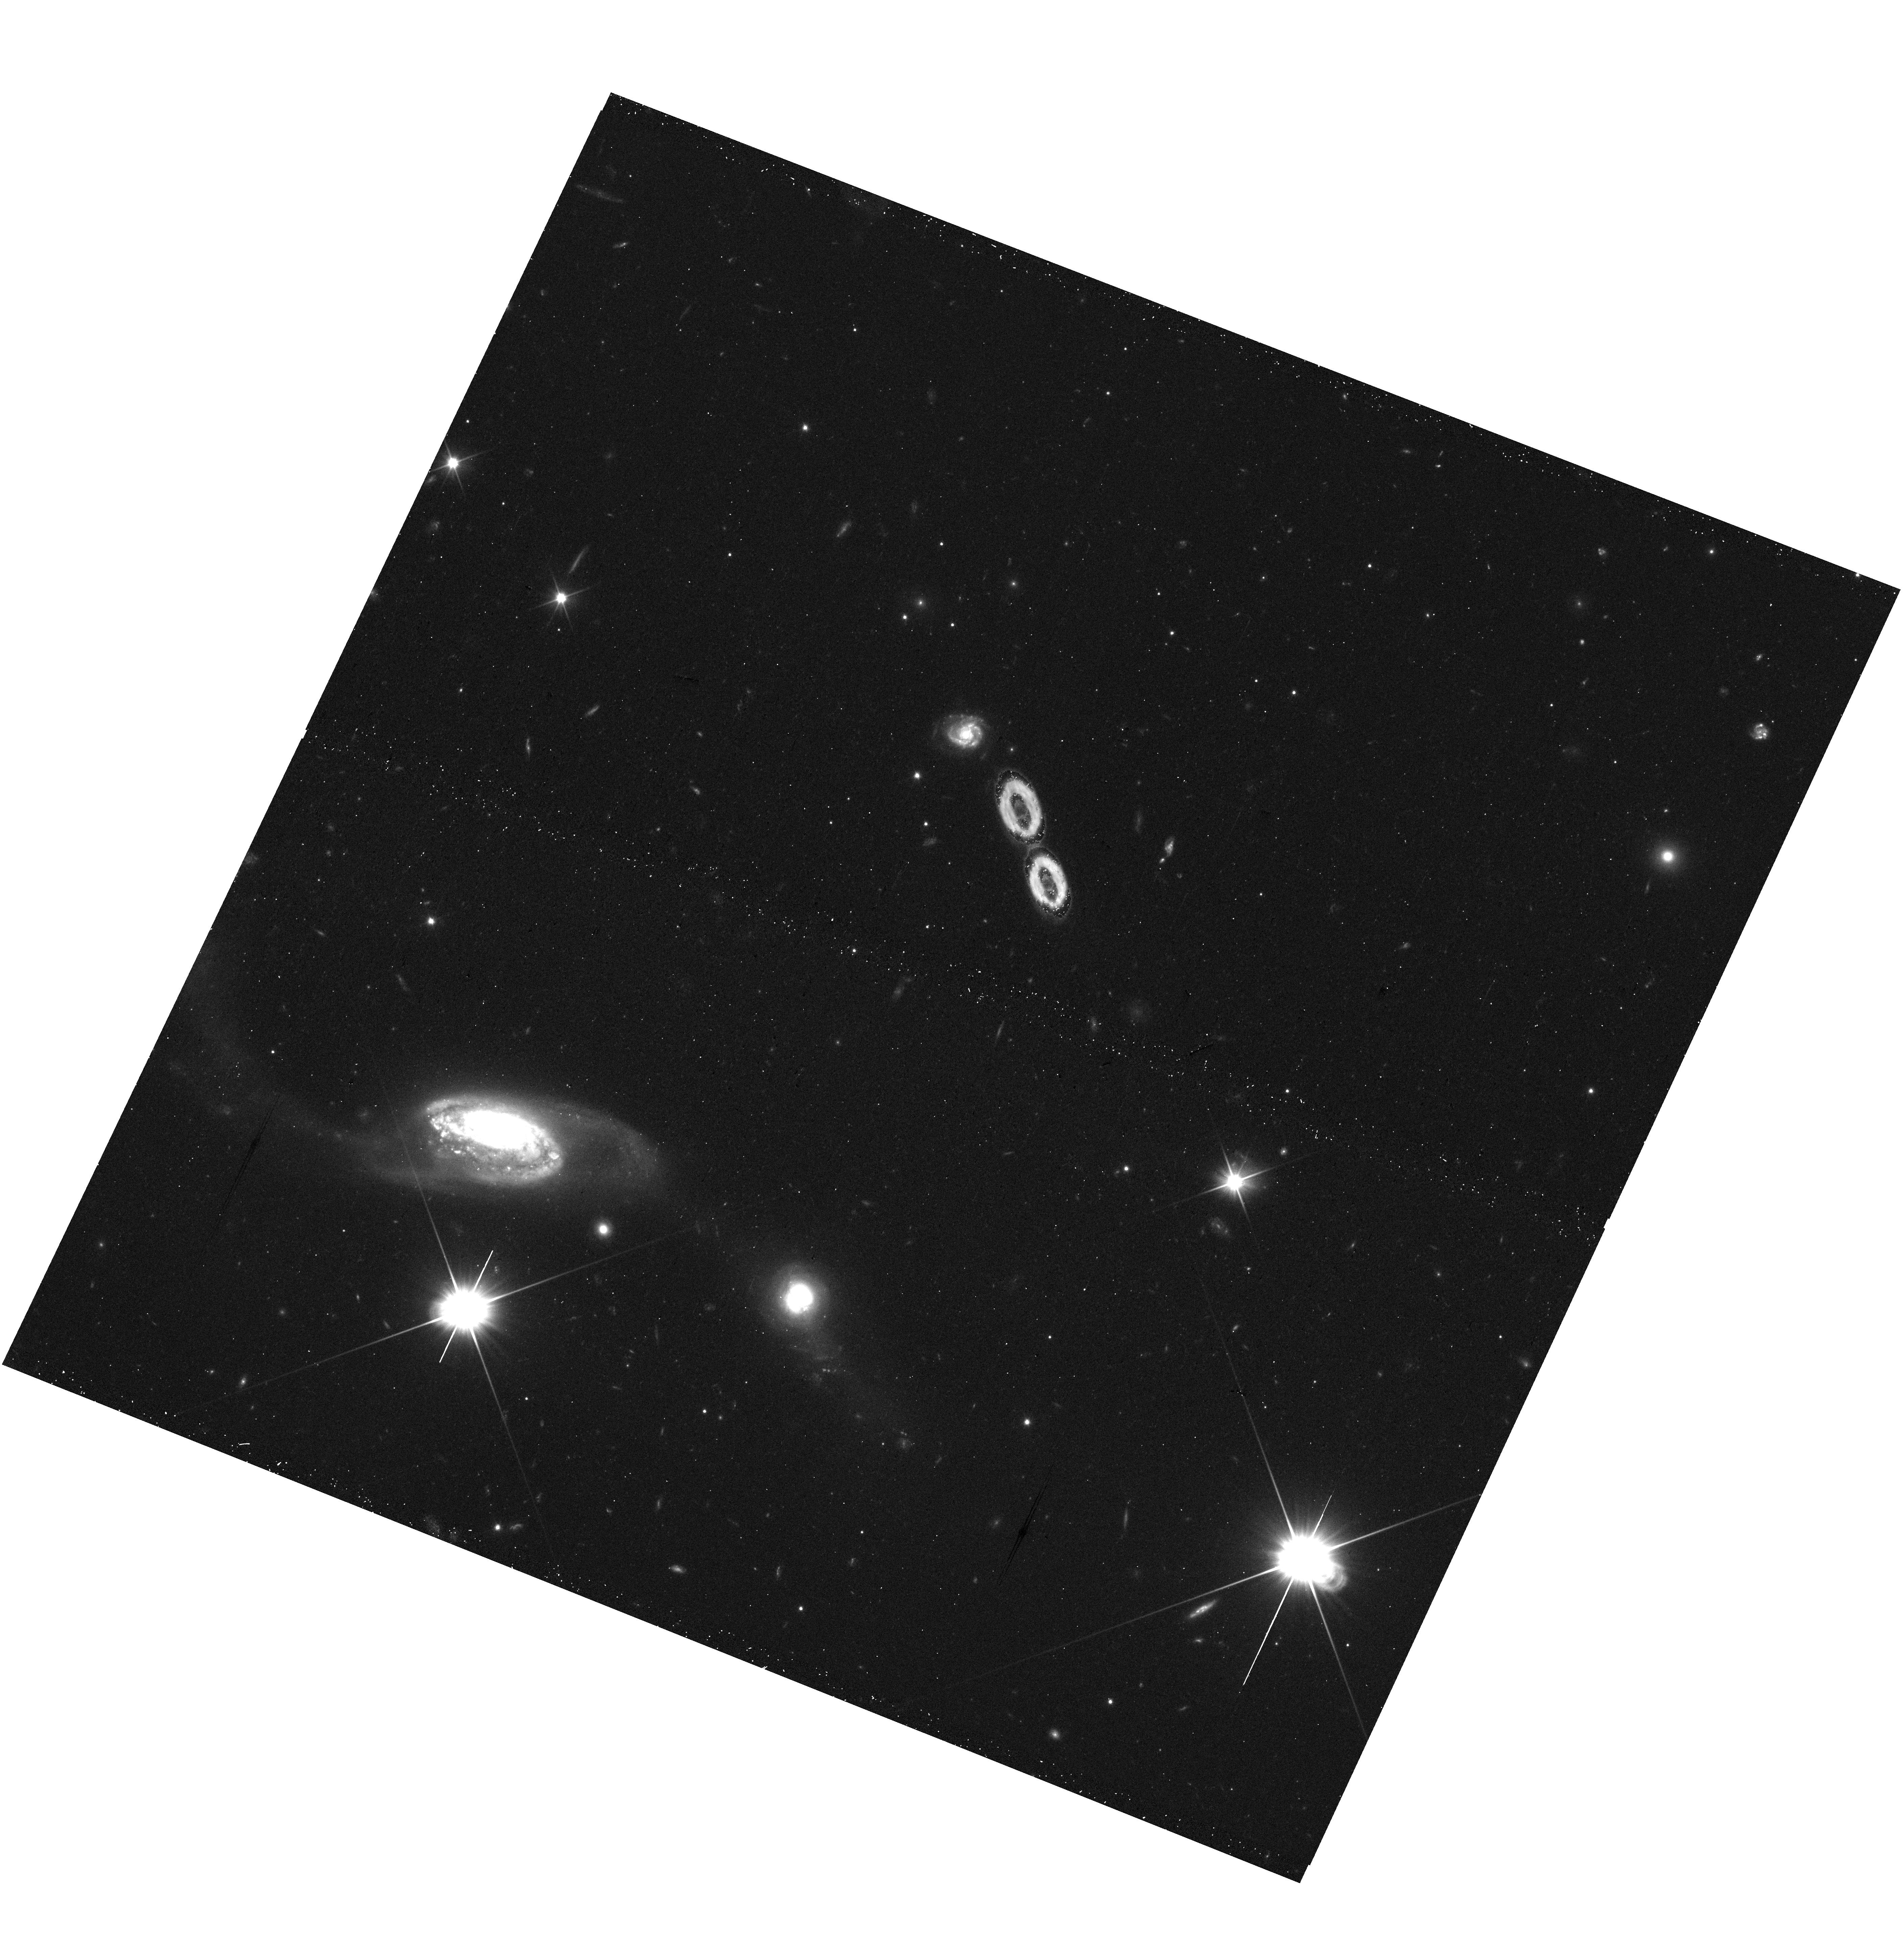
Target: J170158.60+241411.1
Instrument: WFC3/UVIS
Filter: F350LP
Exposure: 12 min
Observation ID: hst_17239_05_wfc3_uvis_f350lp_if2805

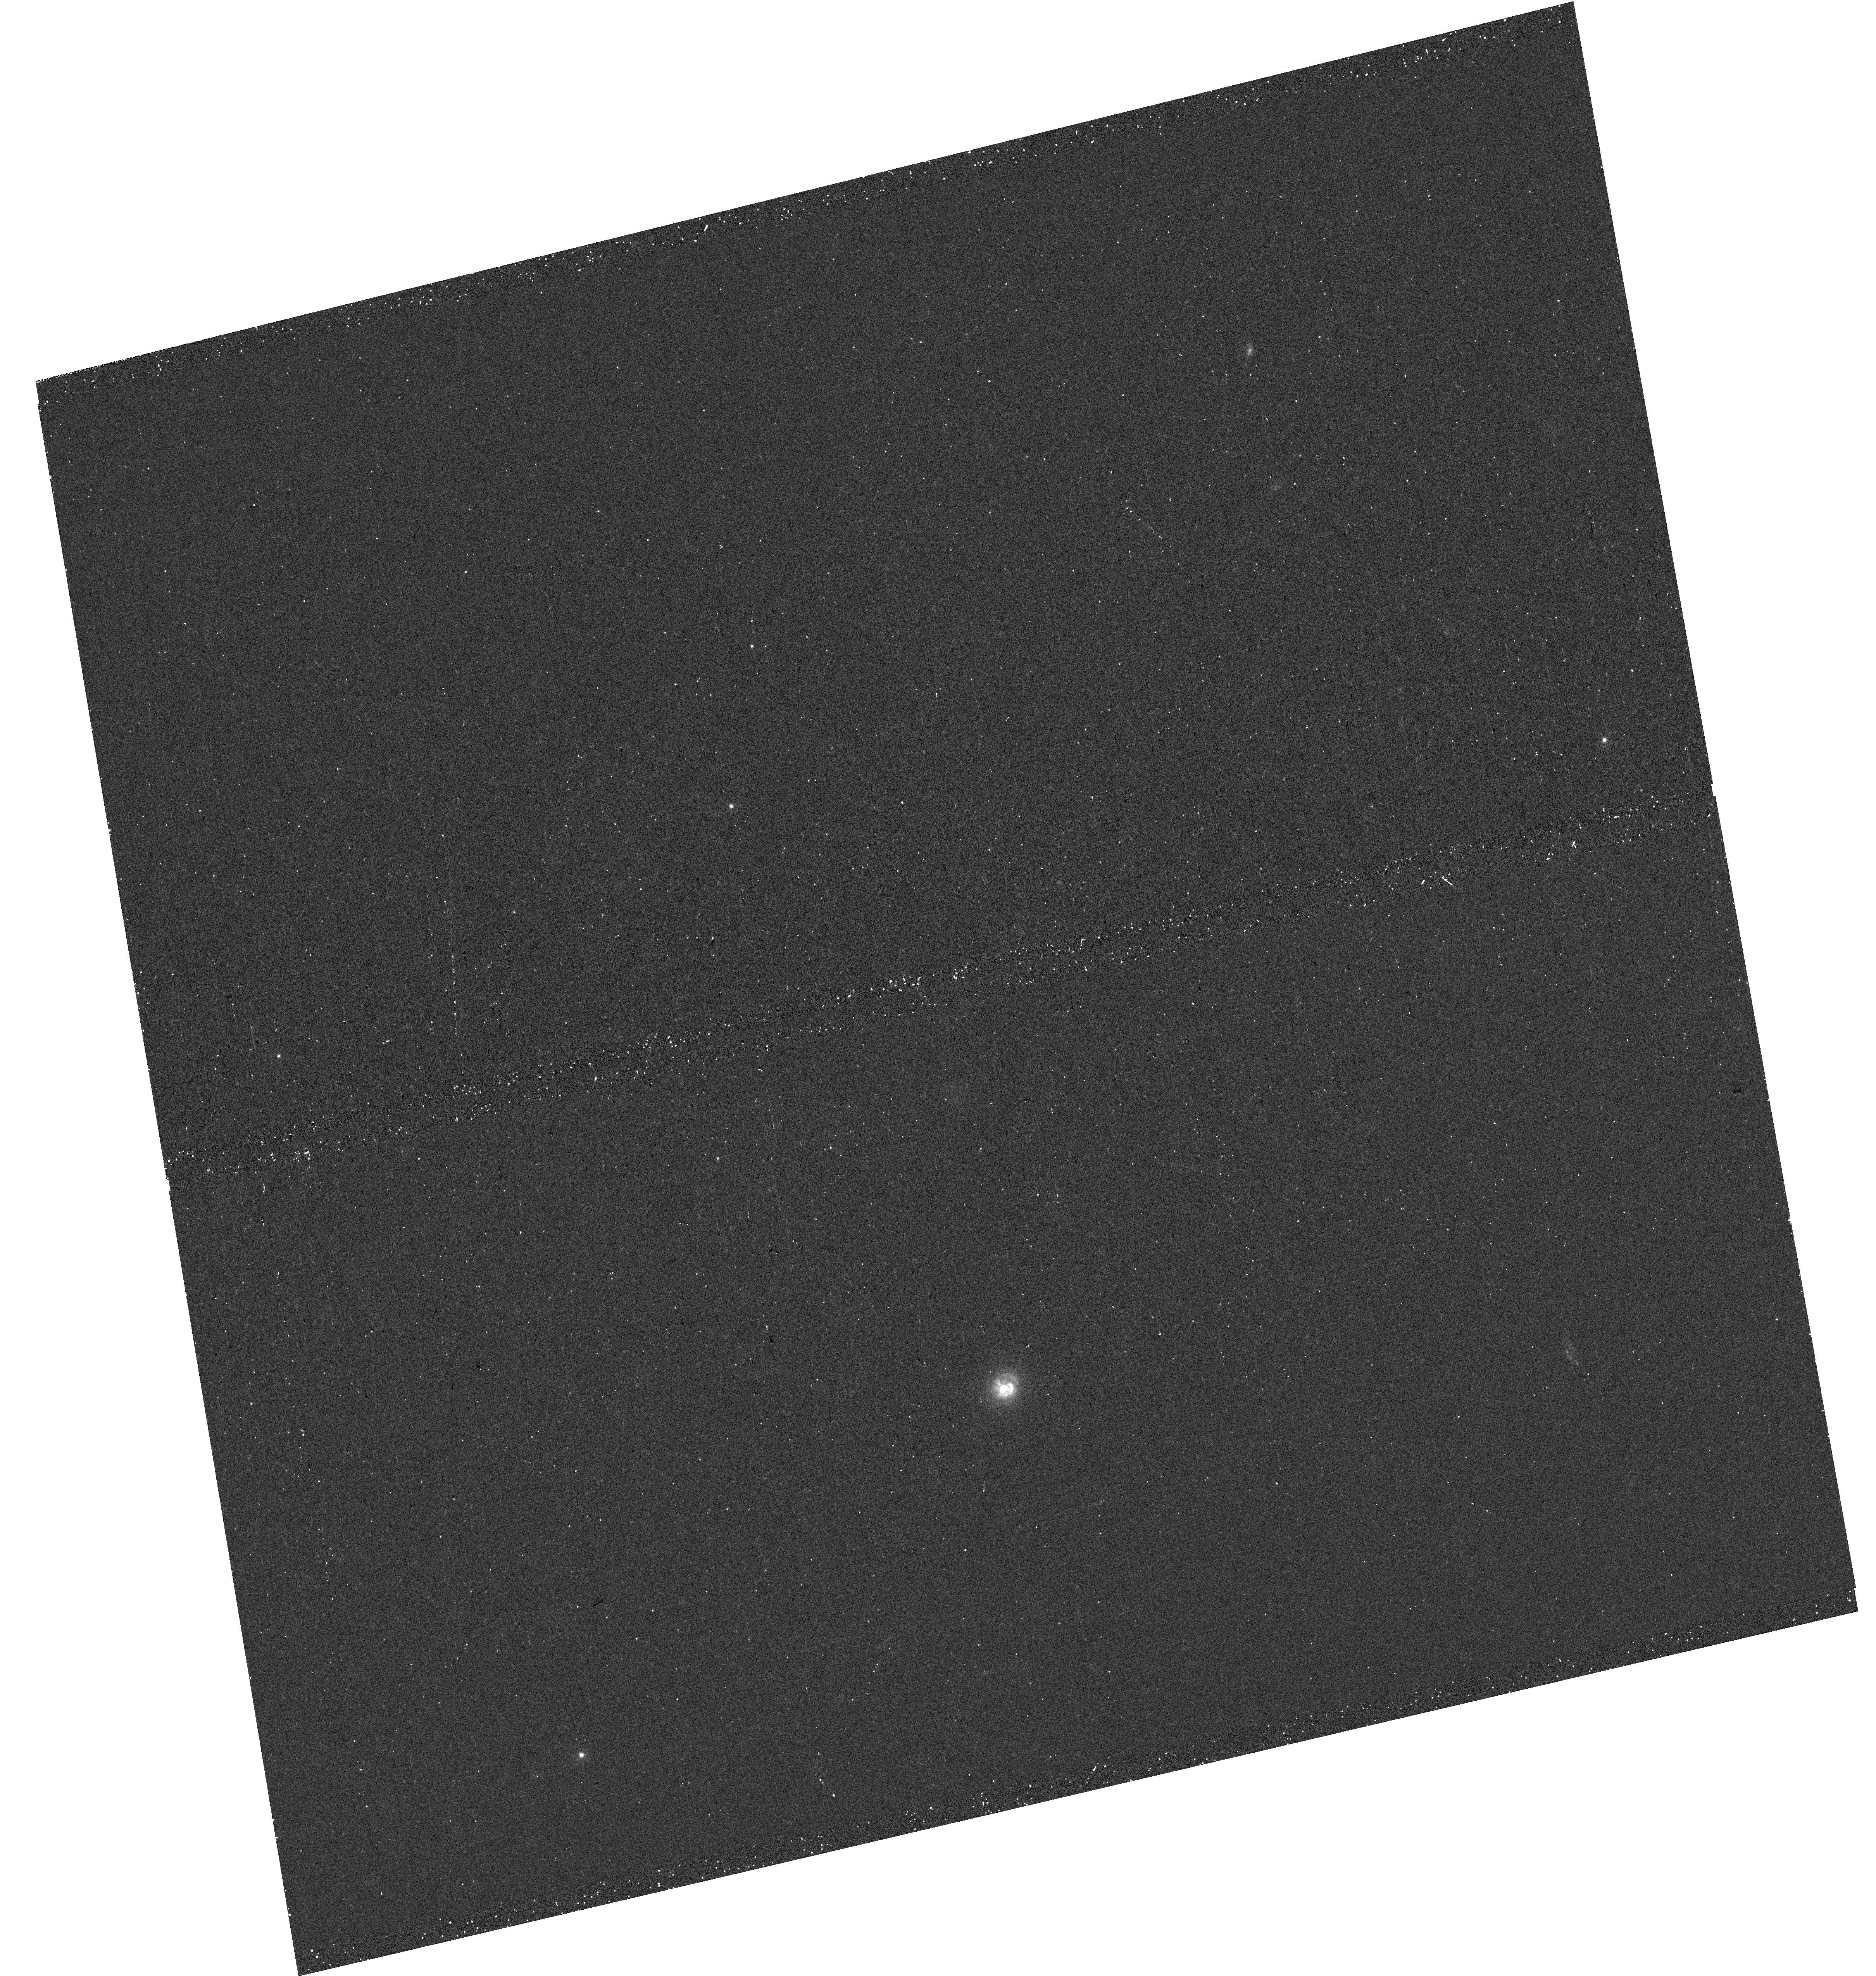
Target: J132712.76+421754.4
Instrument: WFC3/UVIS
Filter: F300X
Exposure: 12 min
Observation ID: hst_17239_03_wfc3_uvis_f300x_if2803

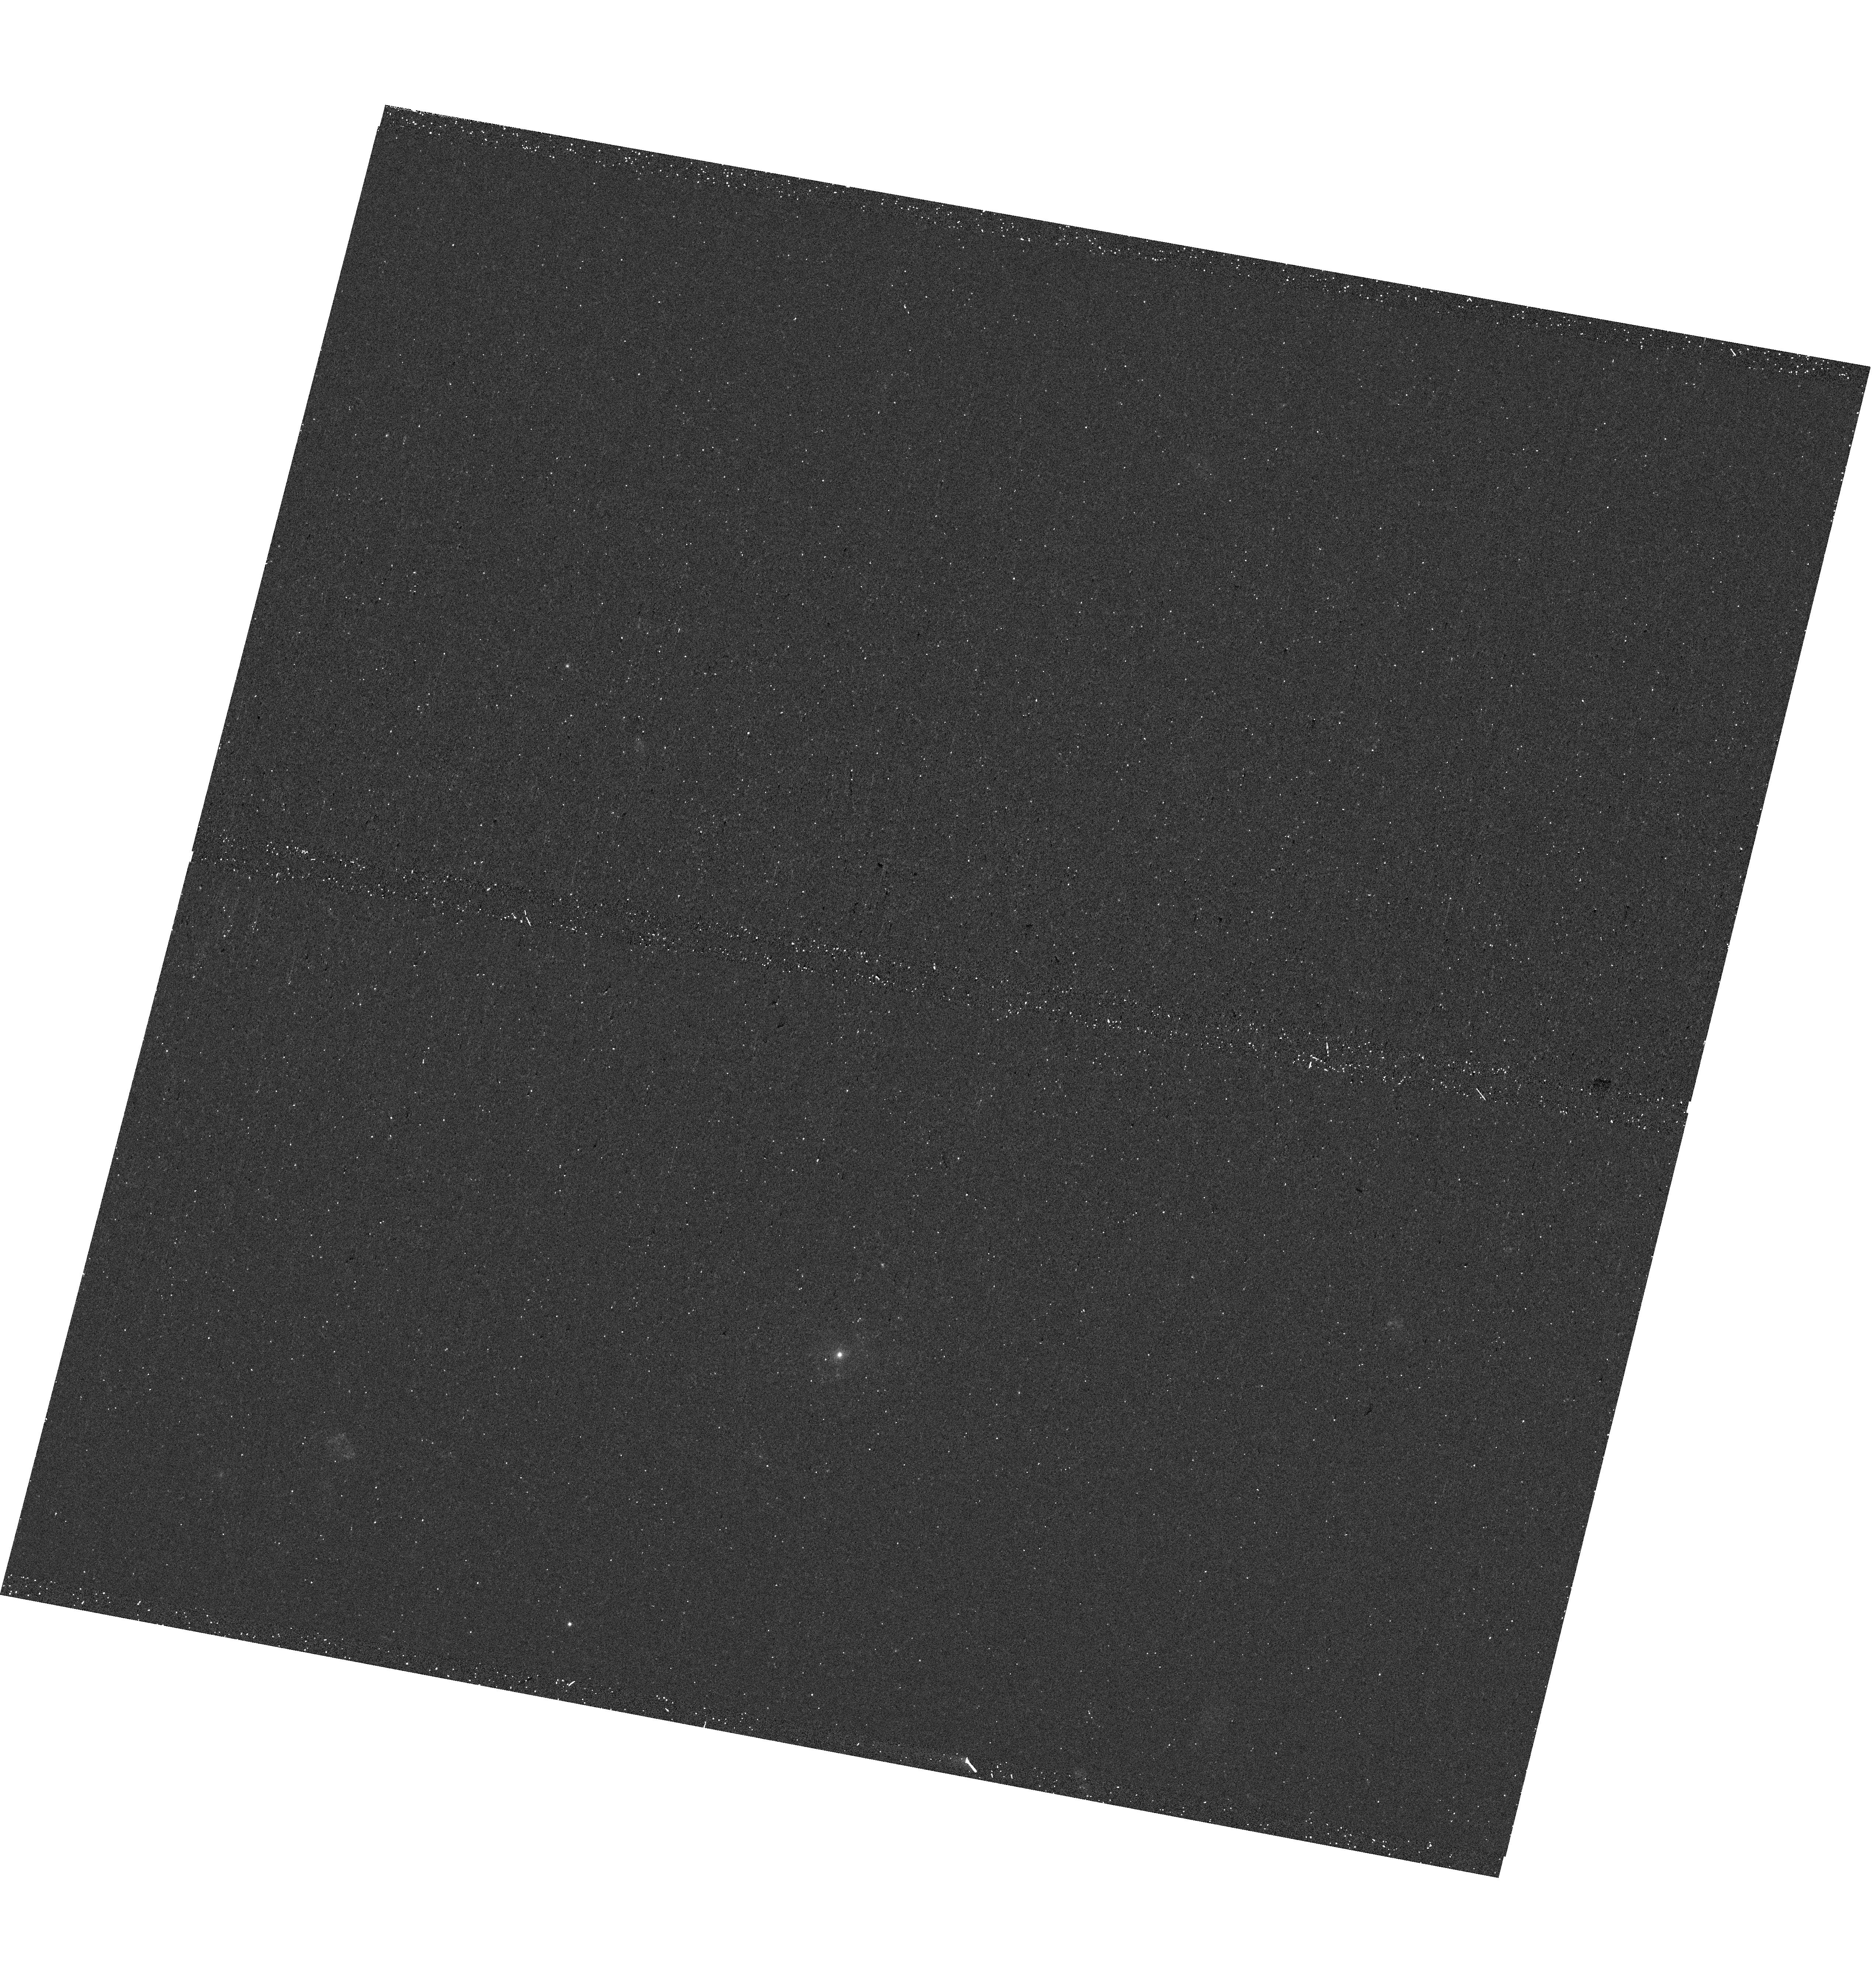
Target: J112339.01+232259.1
Instrument: WFC3/UVIS
Filter: F300X
Exposure: 12 min
Observation ID: hst_17239_02_wfc3_uvis_f300x_if2802

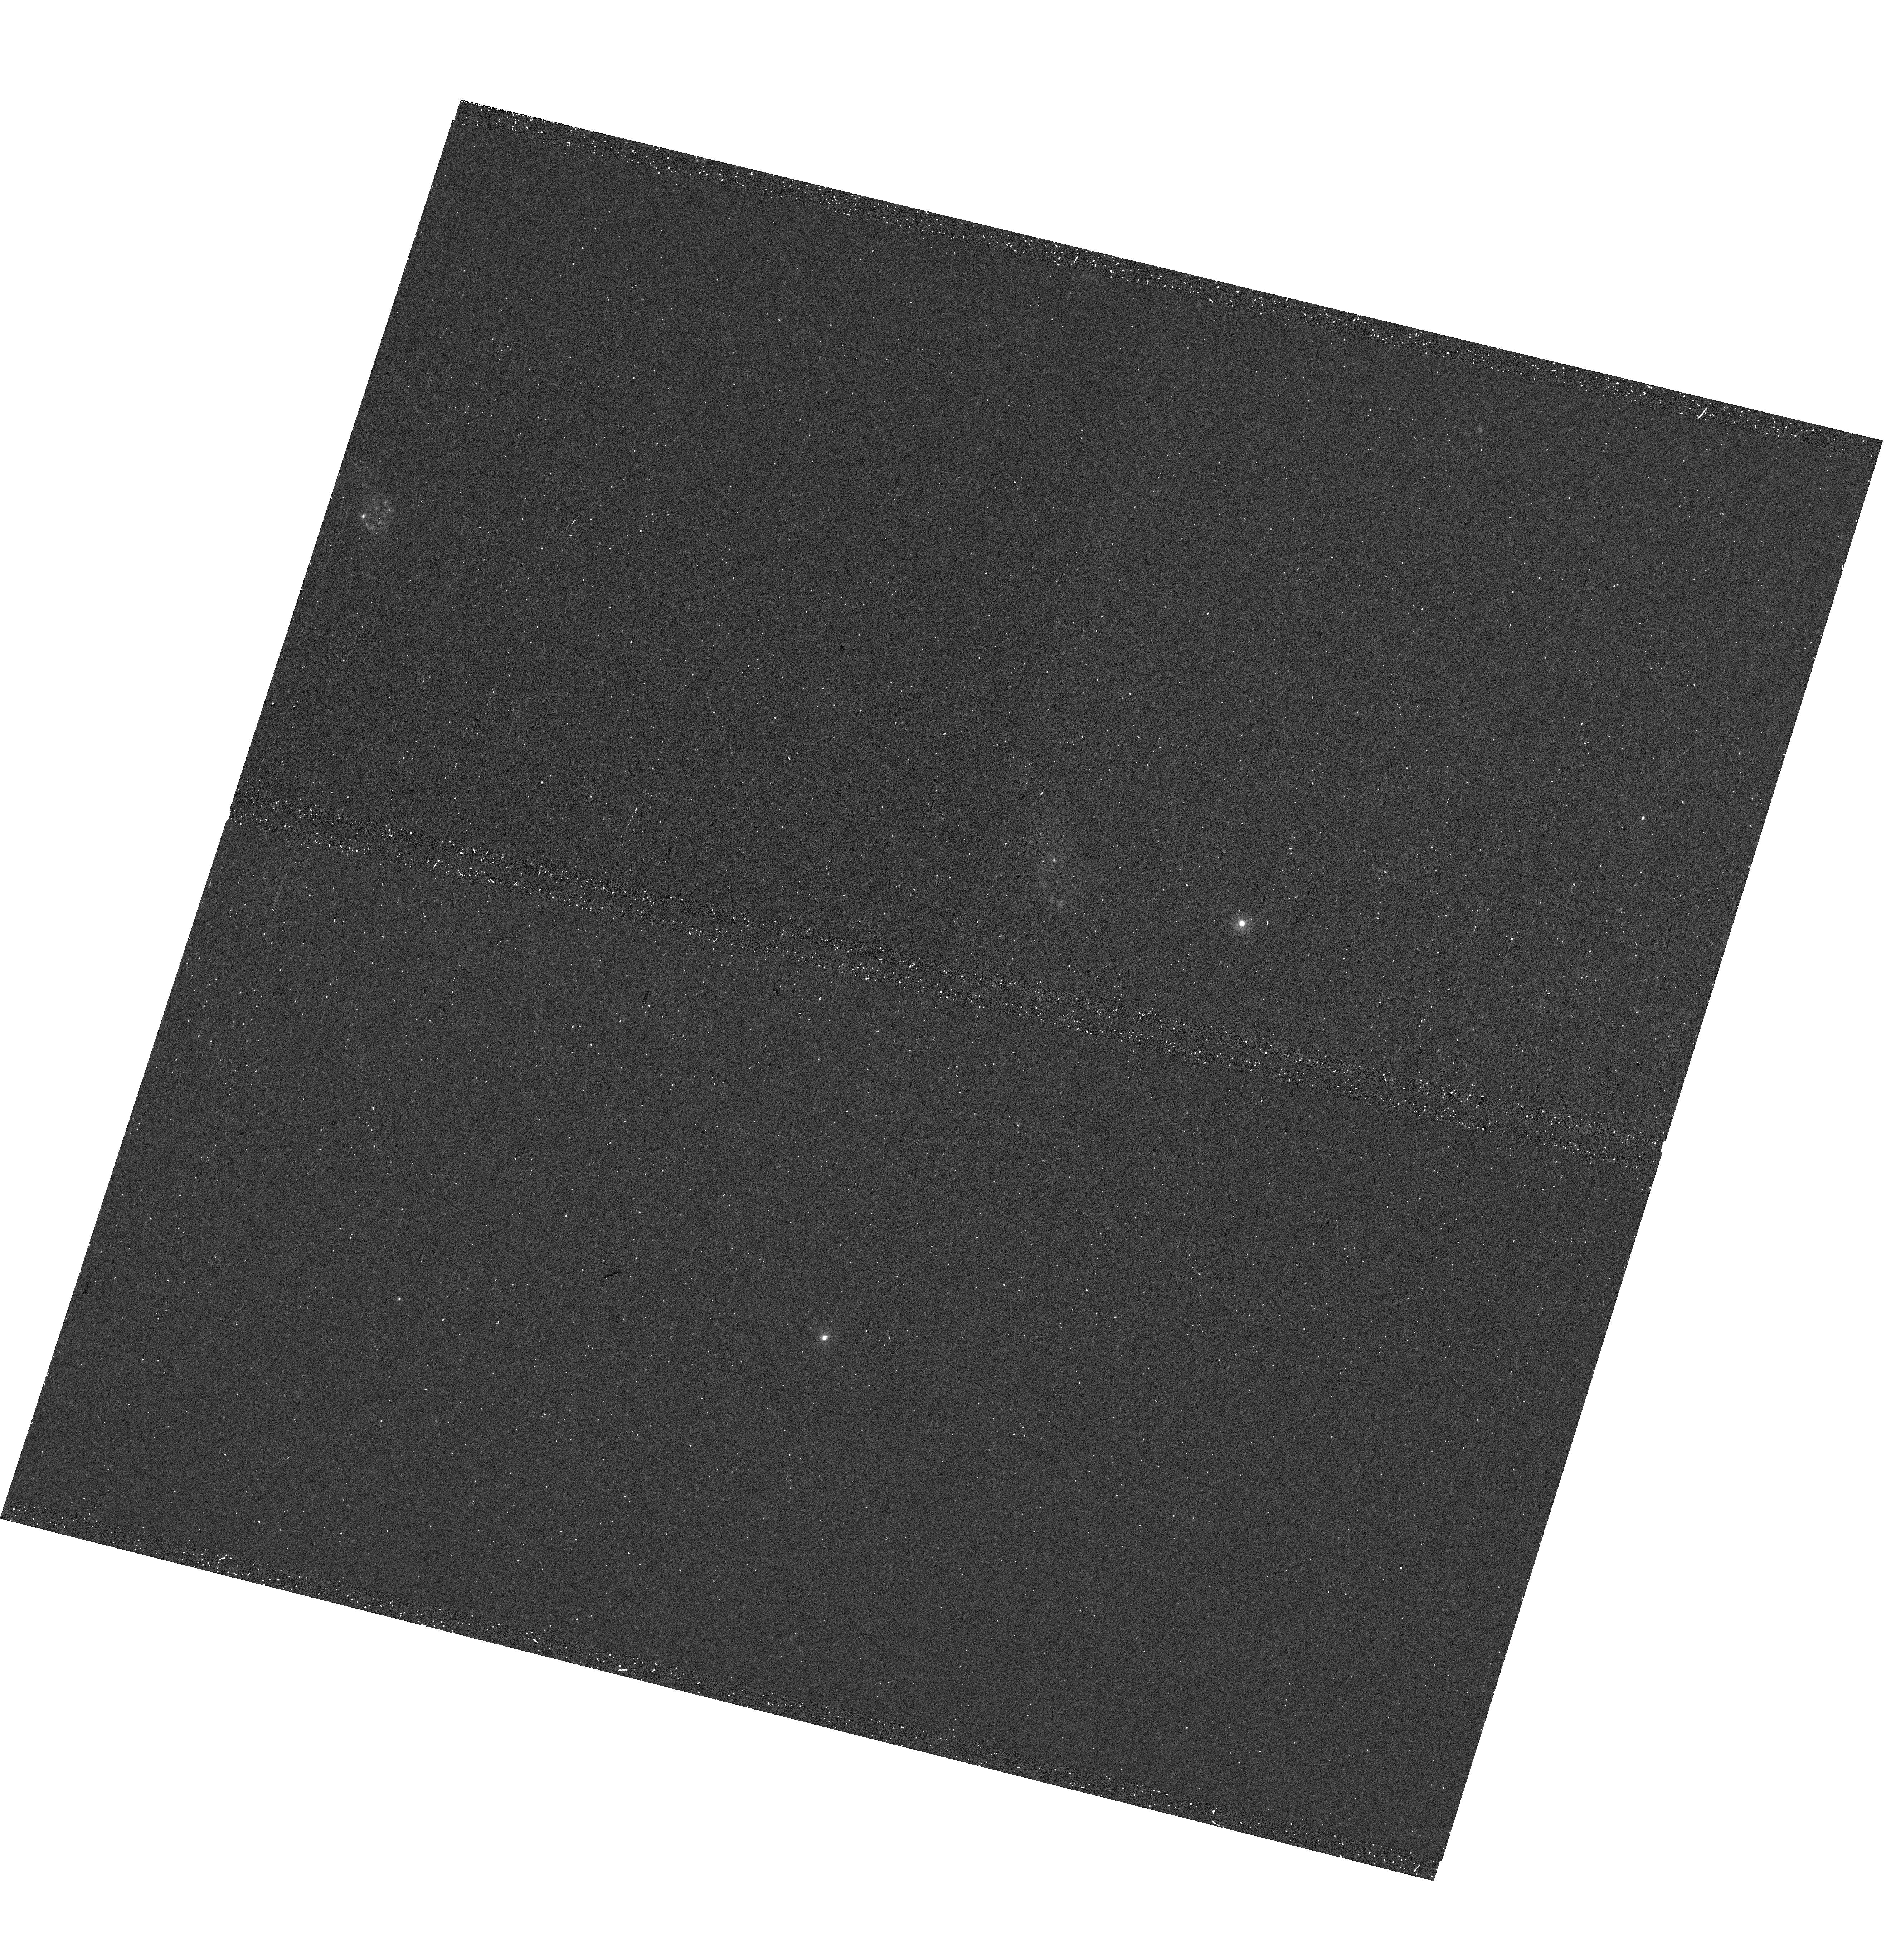
Target: J104733.80+222400.6
Instrument: WFC3/UVIS
Filter: F300X
Exposure: 12 min
Observation ID: hst_17239_01_wfc3_uvis_f300x_if2801

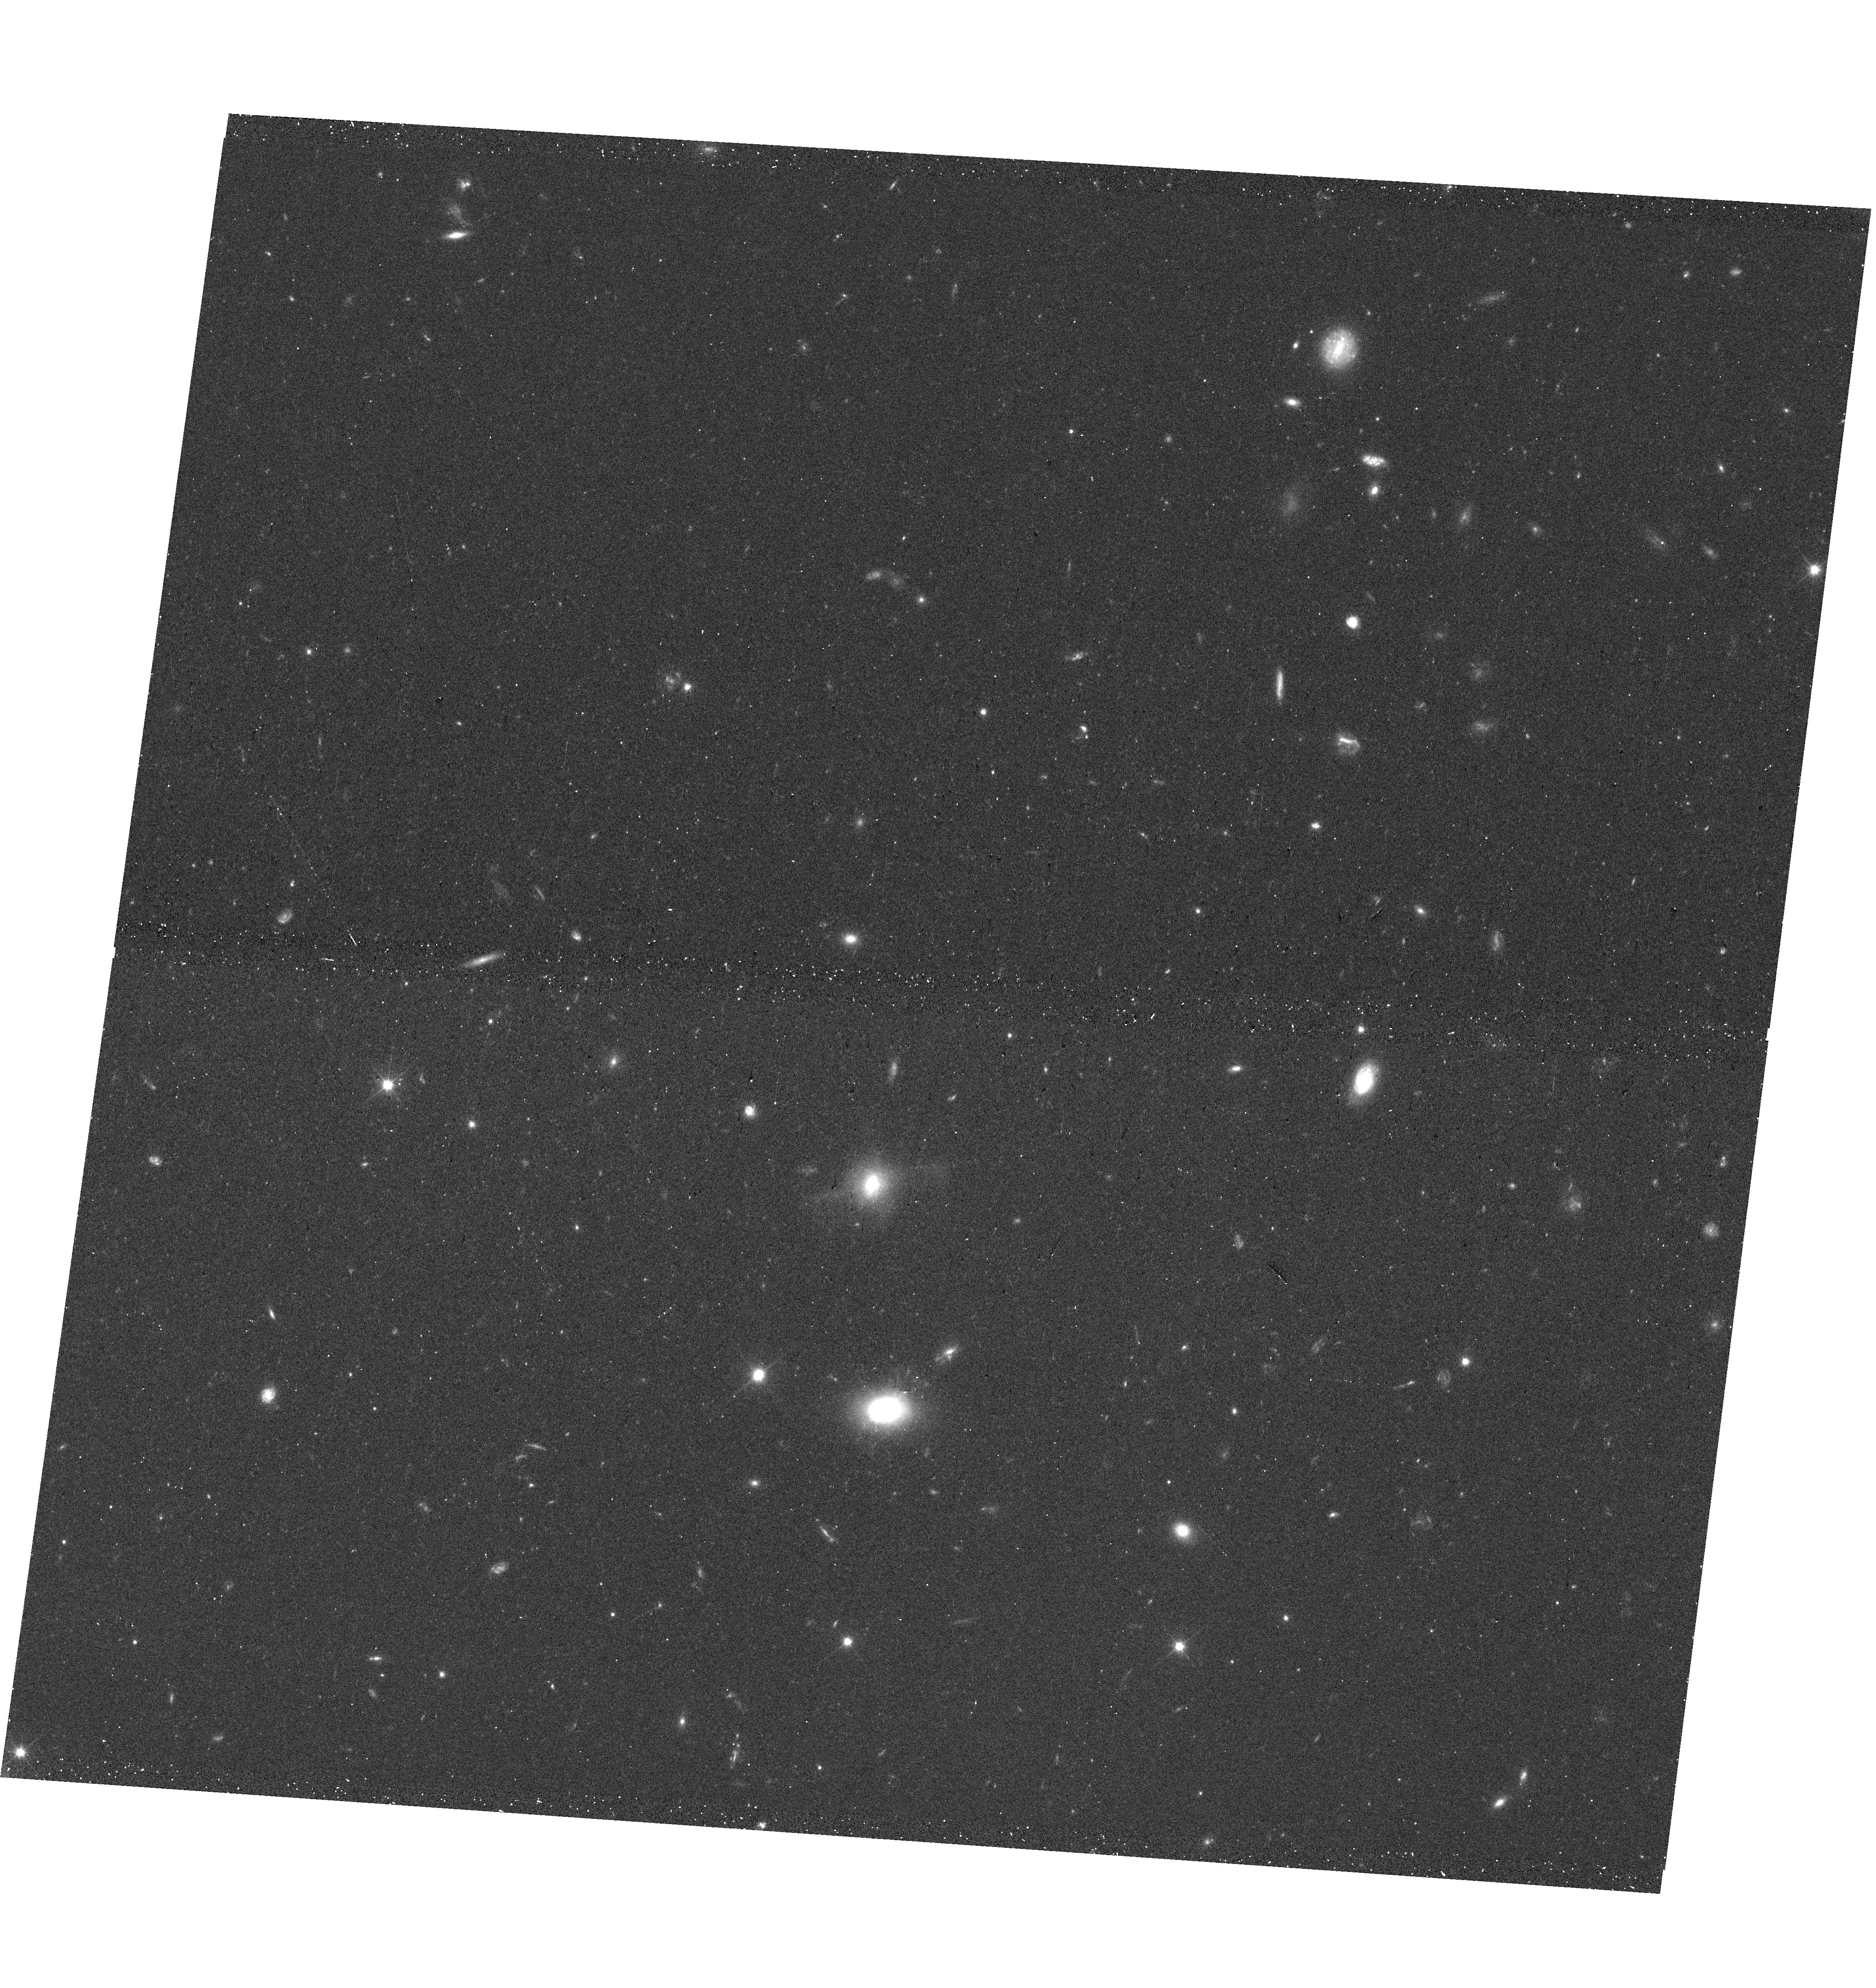
Target: J144252.81+205451.5
Instrument: WFC3/UVIS
Filter: F350LP
Exposure: 12 min
Observation ID: hst_17239_04_wfc3_uvis_f350lp_if2804

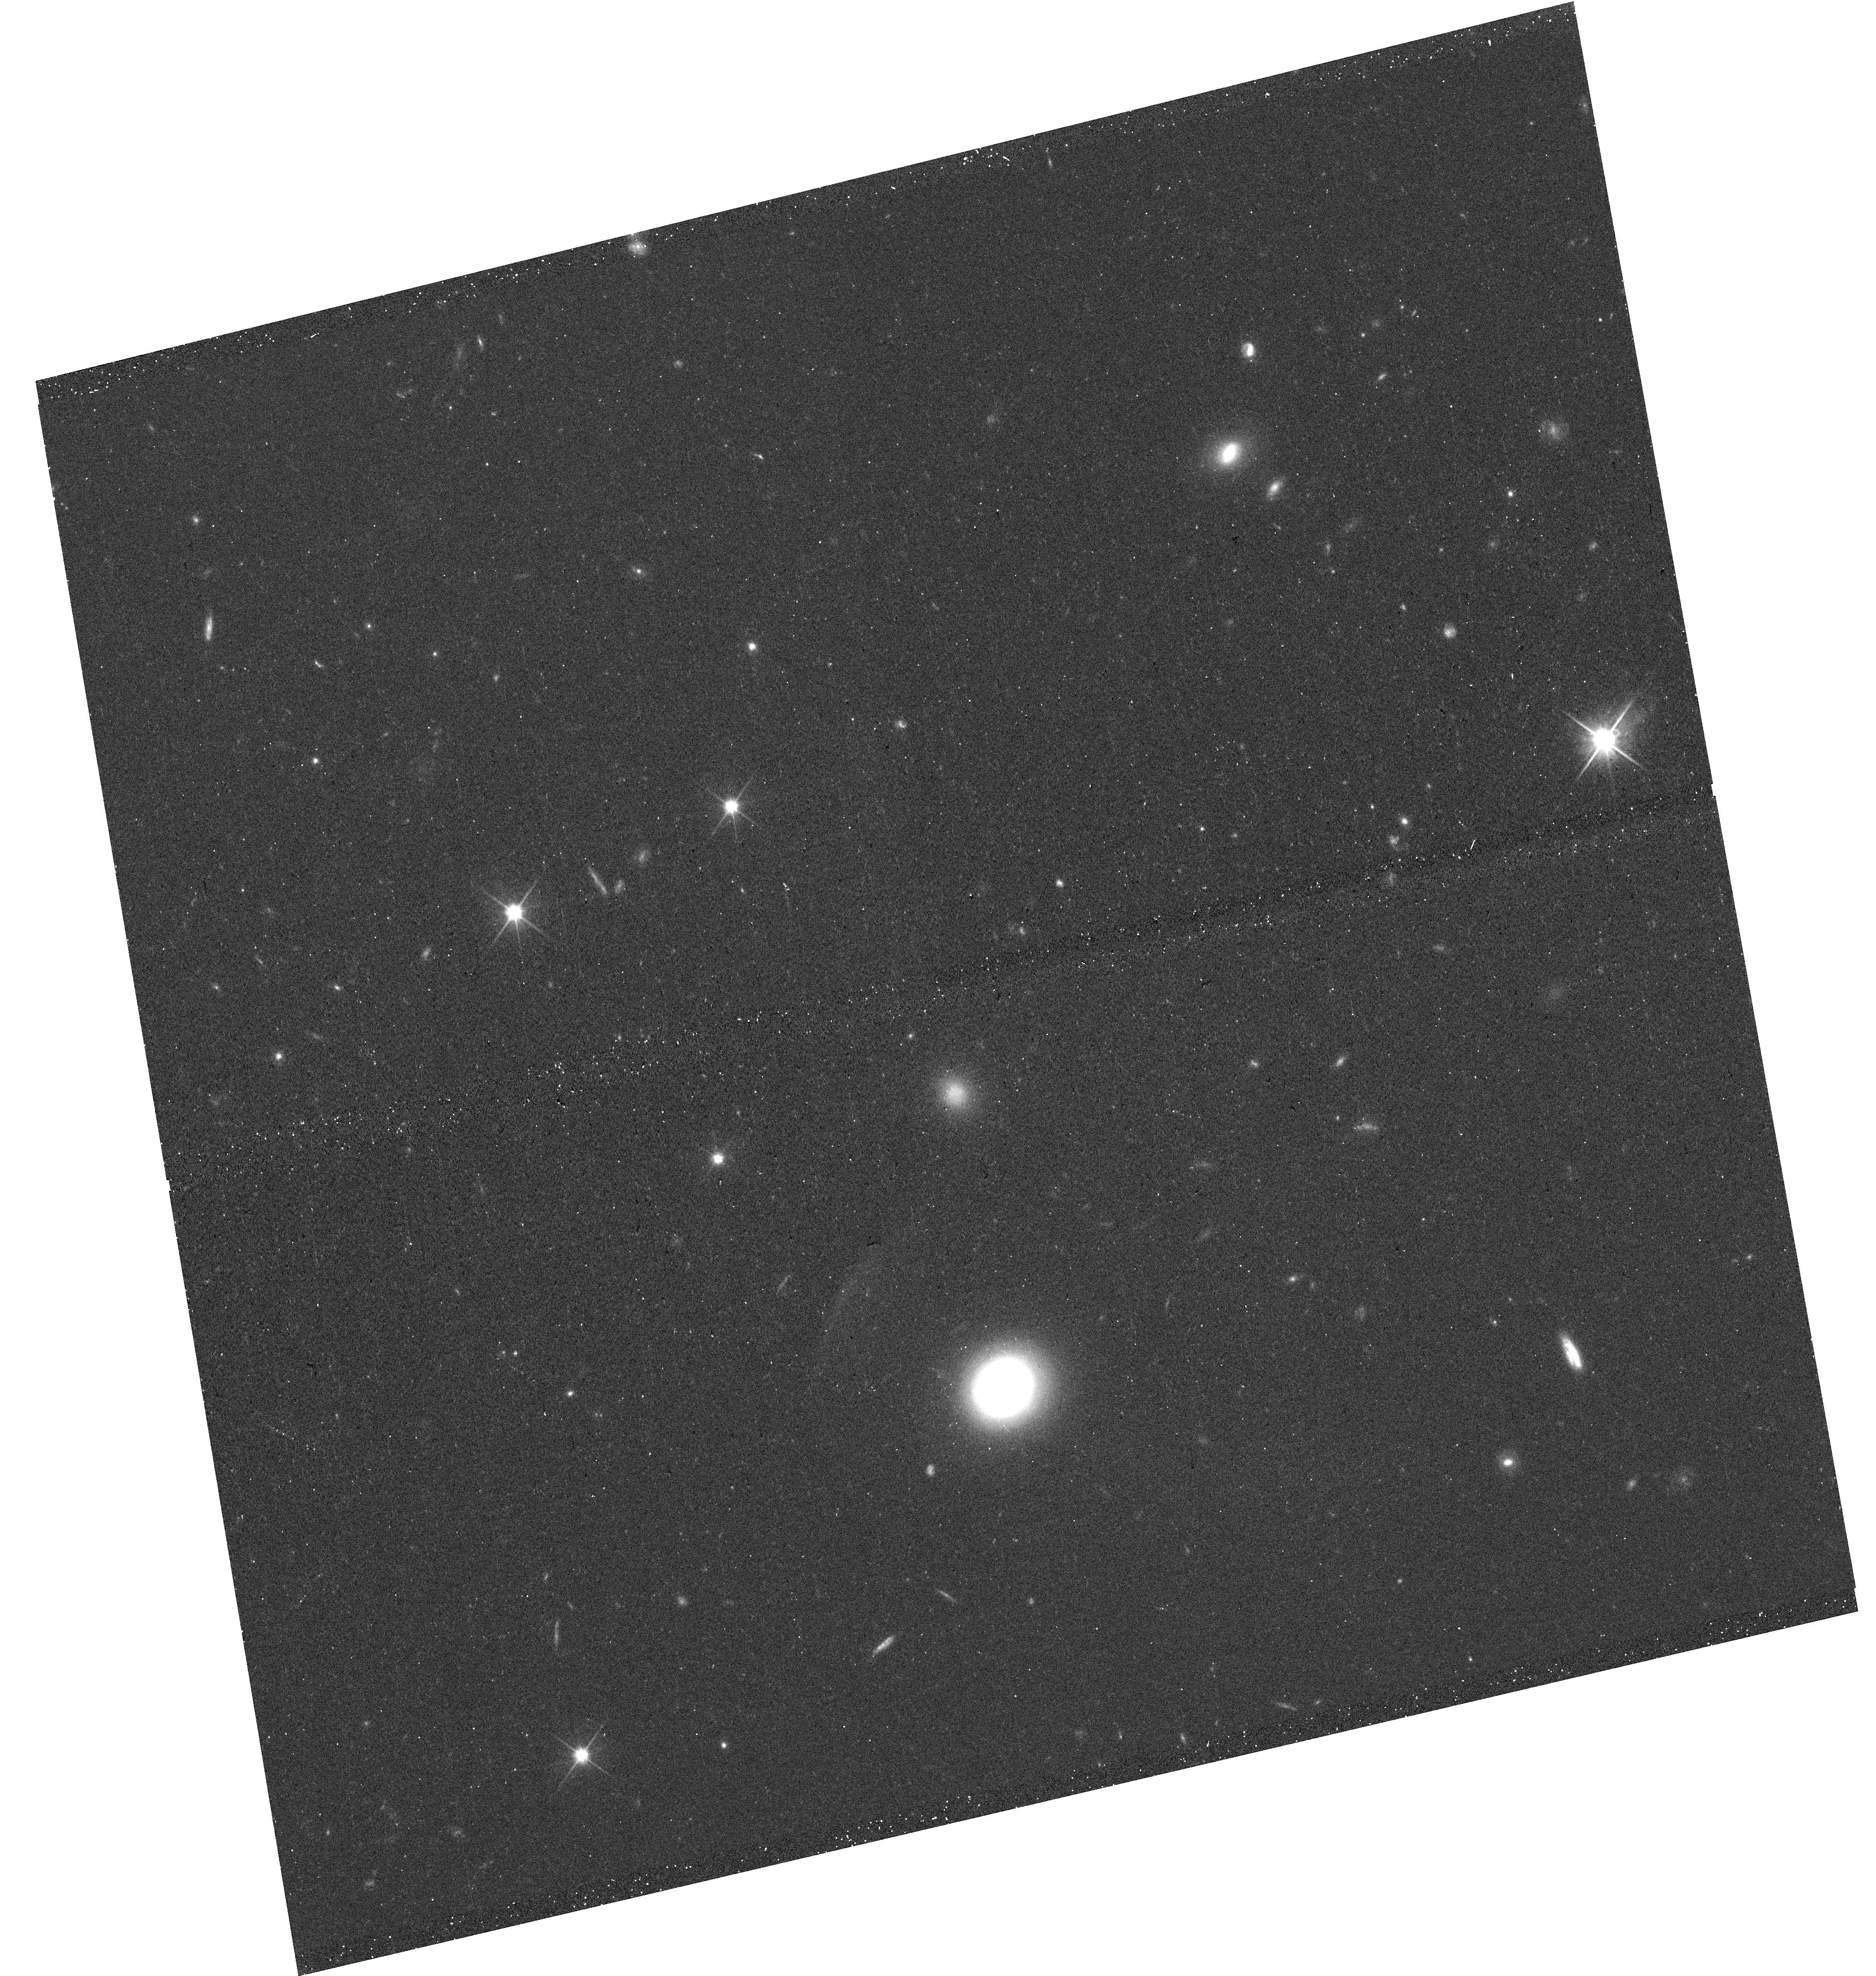
Target: J132712.76+421754.4
Instrument: WFC3/UVIS
Filter: F600LP
Exposure: 12 min
Observation ID: hst_17239_03_wfc3_uvis_f600lp_if2803

X-ray confirmation of optically selected IMBH-powered AGN and high-resolution imaging of their host (PI: Chilingarian, Igor)

A population of intermediate black holes (IMBH) will allow us to solve one of the long-standing problems in modern astrophysics, the origin of supermassive black holes. We explore the published sample of 305 optically selected IMBH candidates (3e4<M_BH<2e5 M_Sun), which reside in galaxy centers and appear as weak type-I AGN. As of now, 24 of them were confirmed in X-ray using archival data. Here we propose to observe 23 objects from that list with Chandra and 5 most compact host galaxies with the HST to double the number of X-ray confirmed IMBHs and get the first insight on structural properties of compact IMBH host galaxies. This will enable detailed studies of the IMBH population and help to constrain the masses of seed black holes in the early Universe.